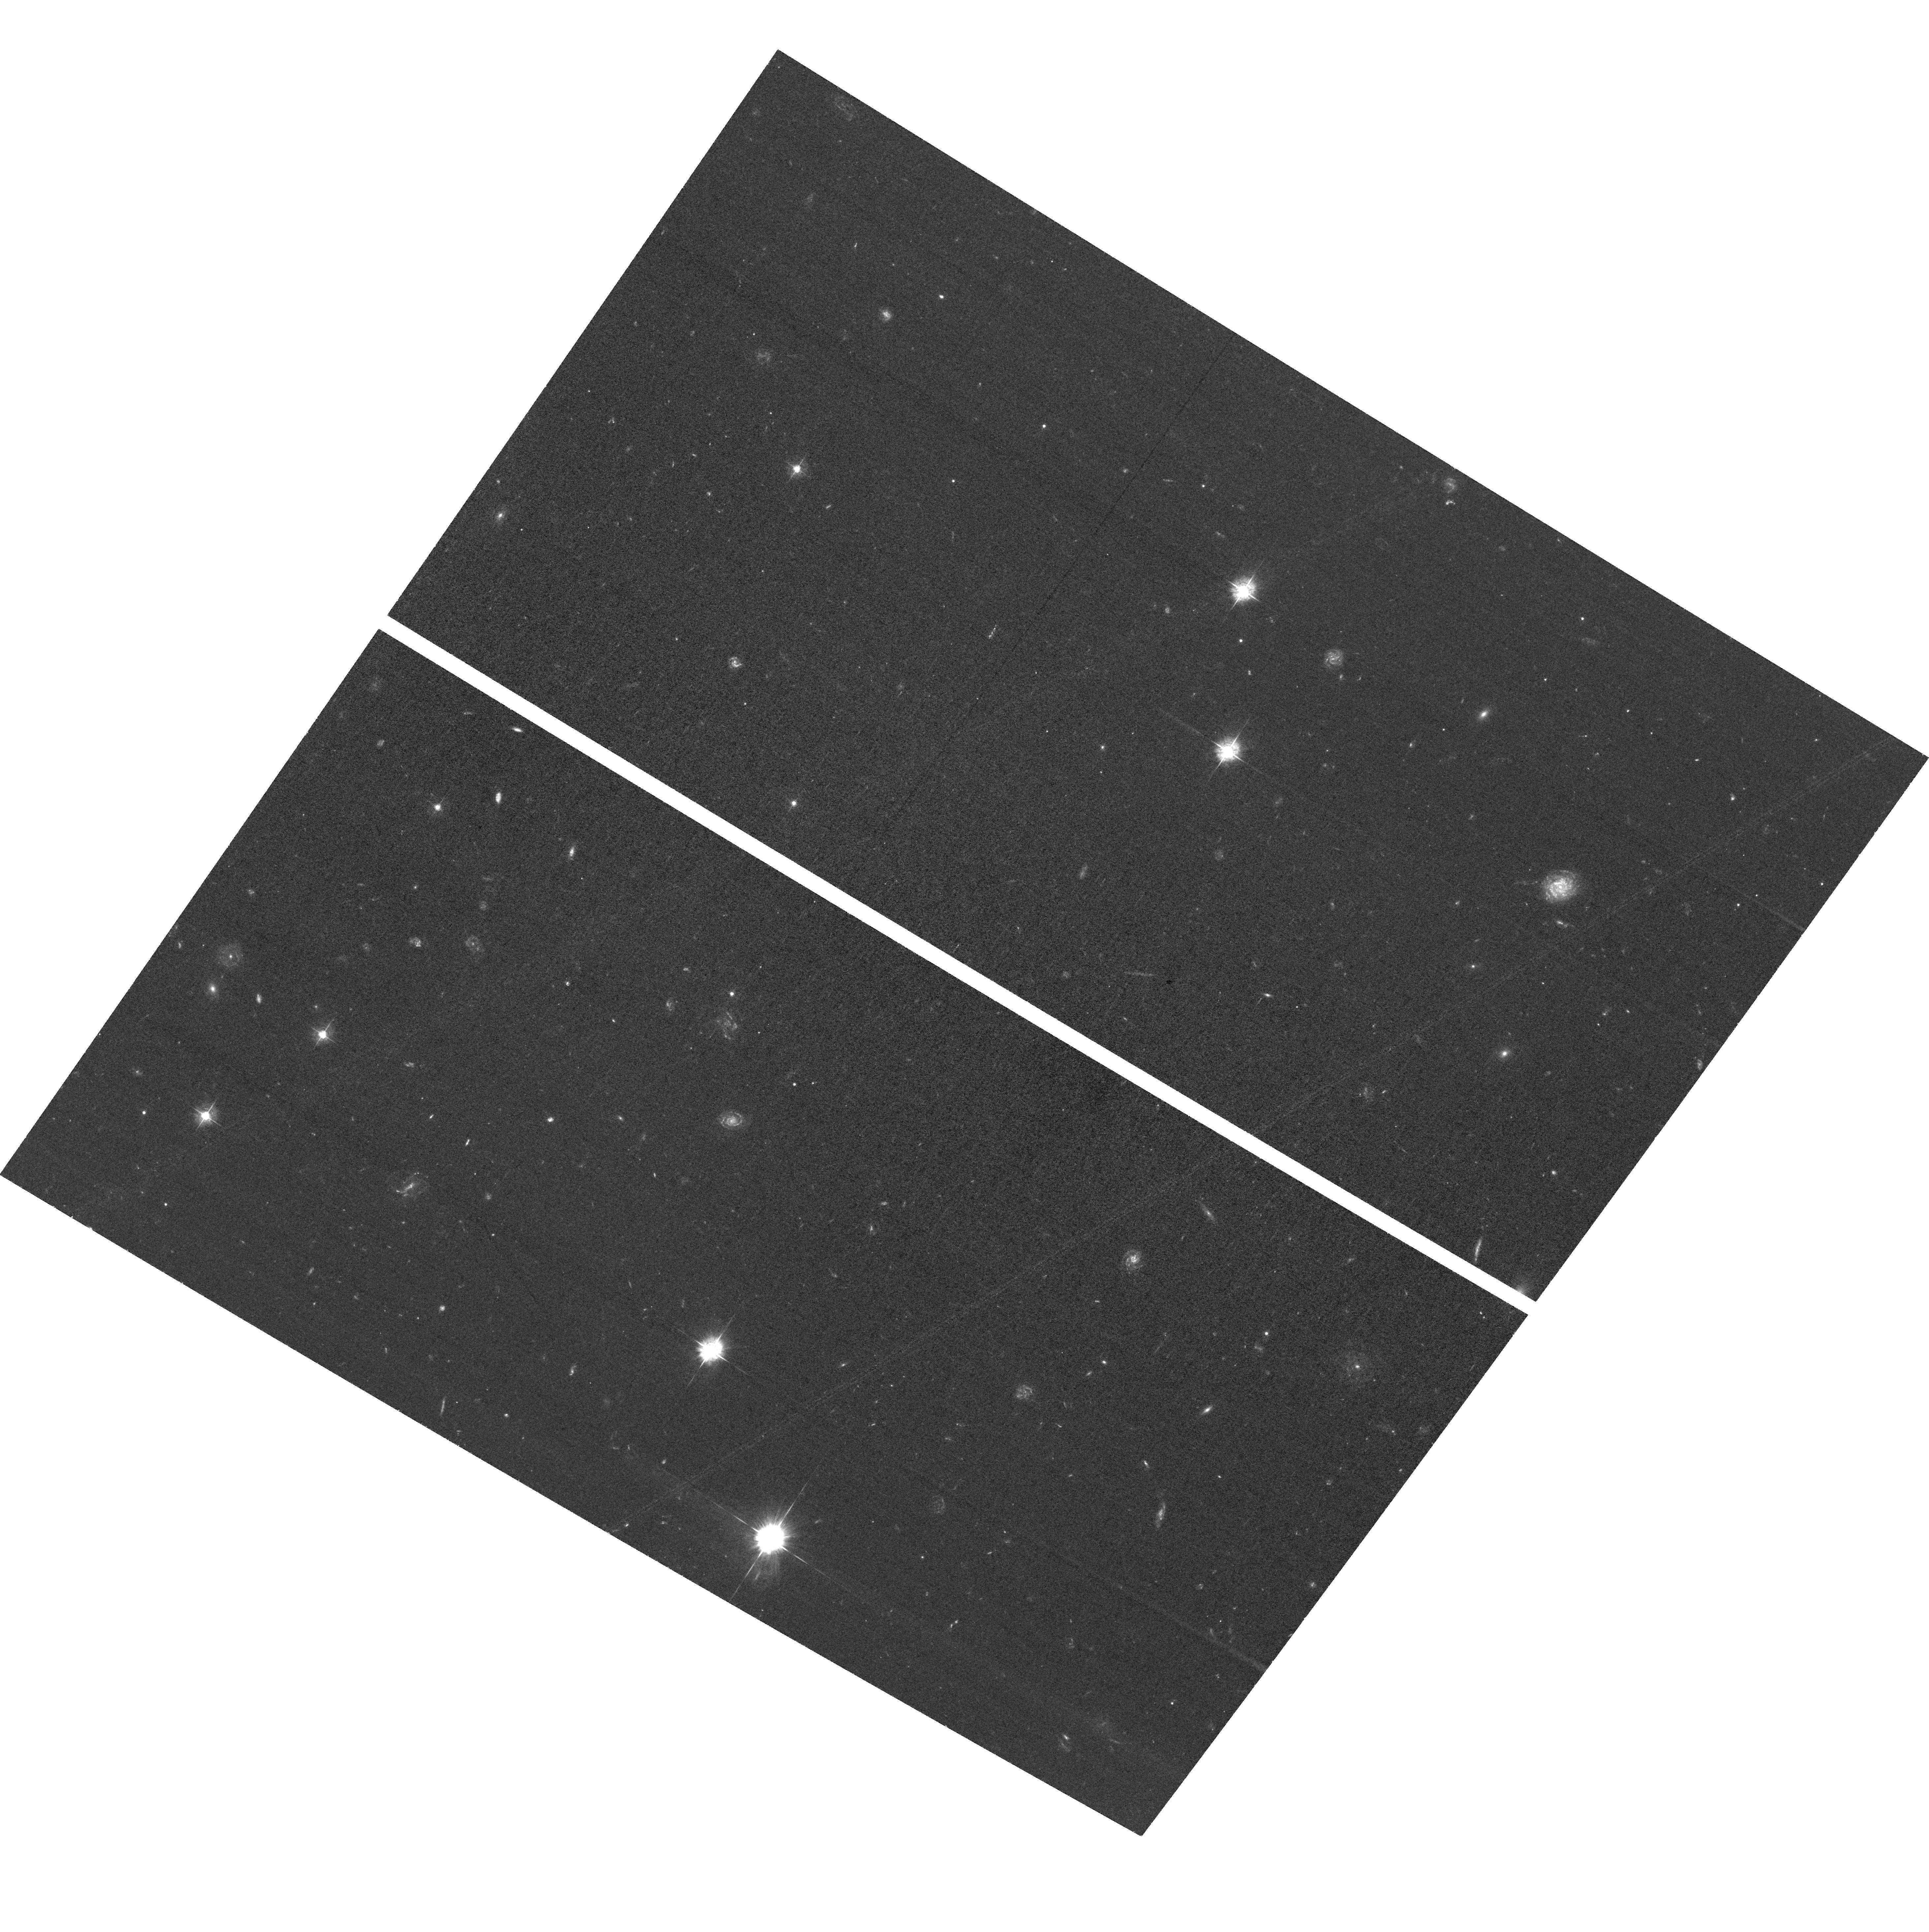
Target: SPITZER-IDF-E2
Instrument: ACS/WFC
Filter: F435W
Exposure: 1.7 h
Observation ID: hst_17154_3a_acs_wfc_f435w_jeyg3a

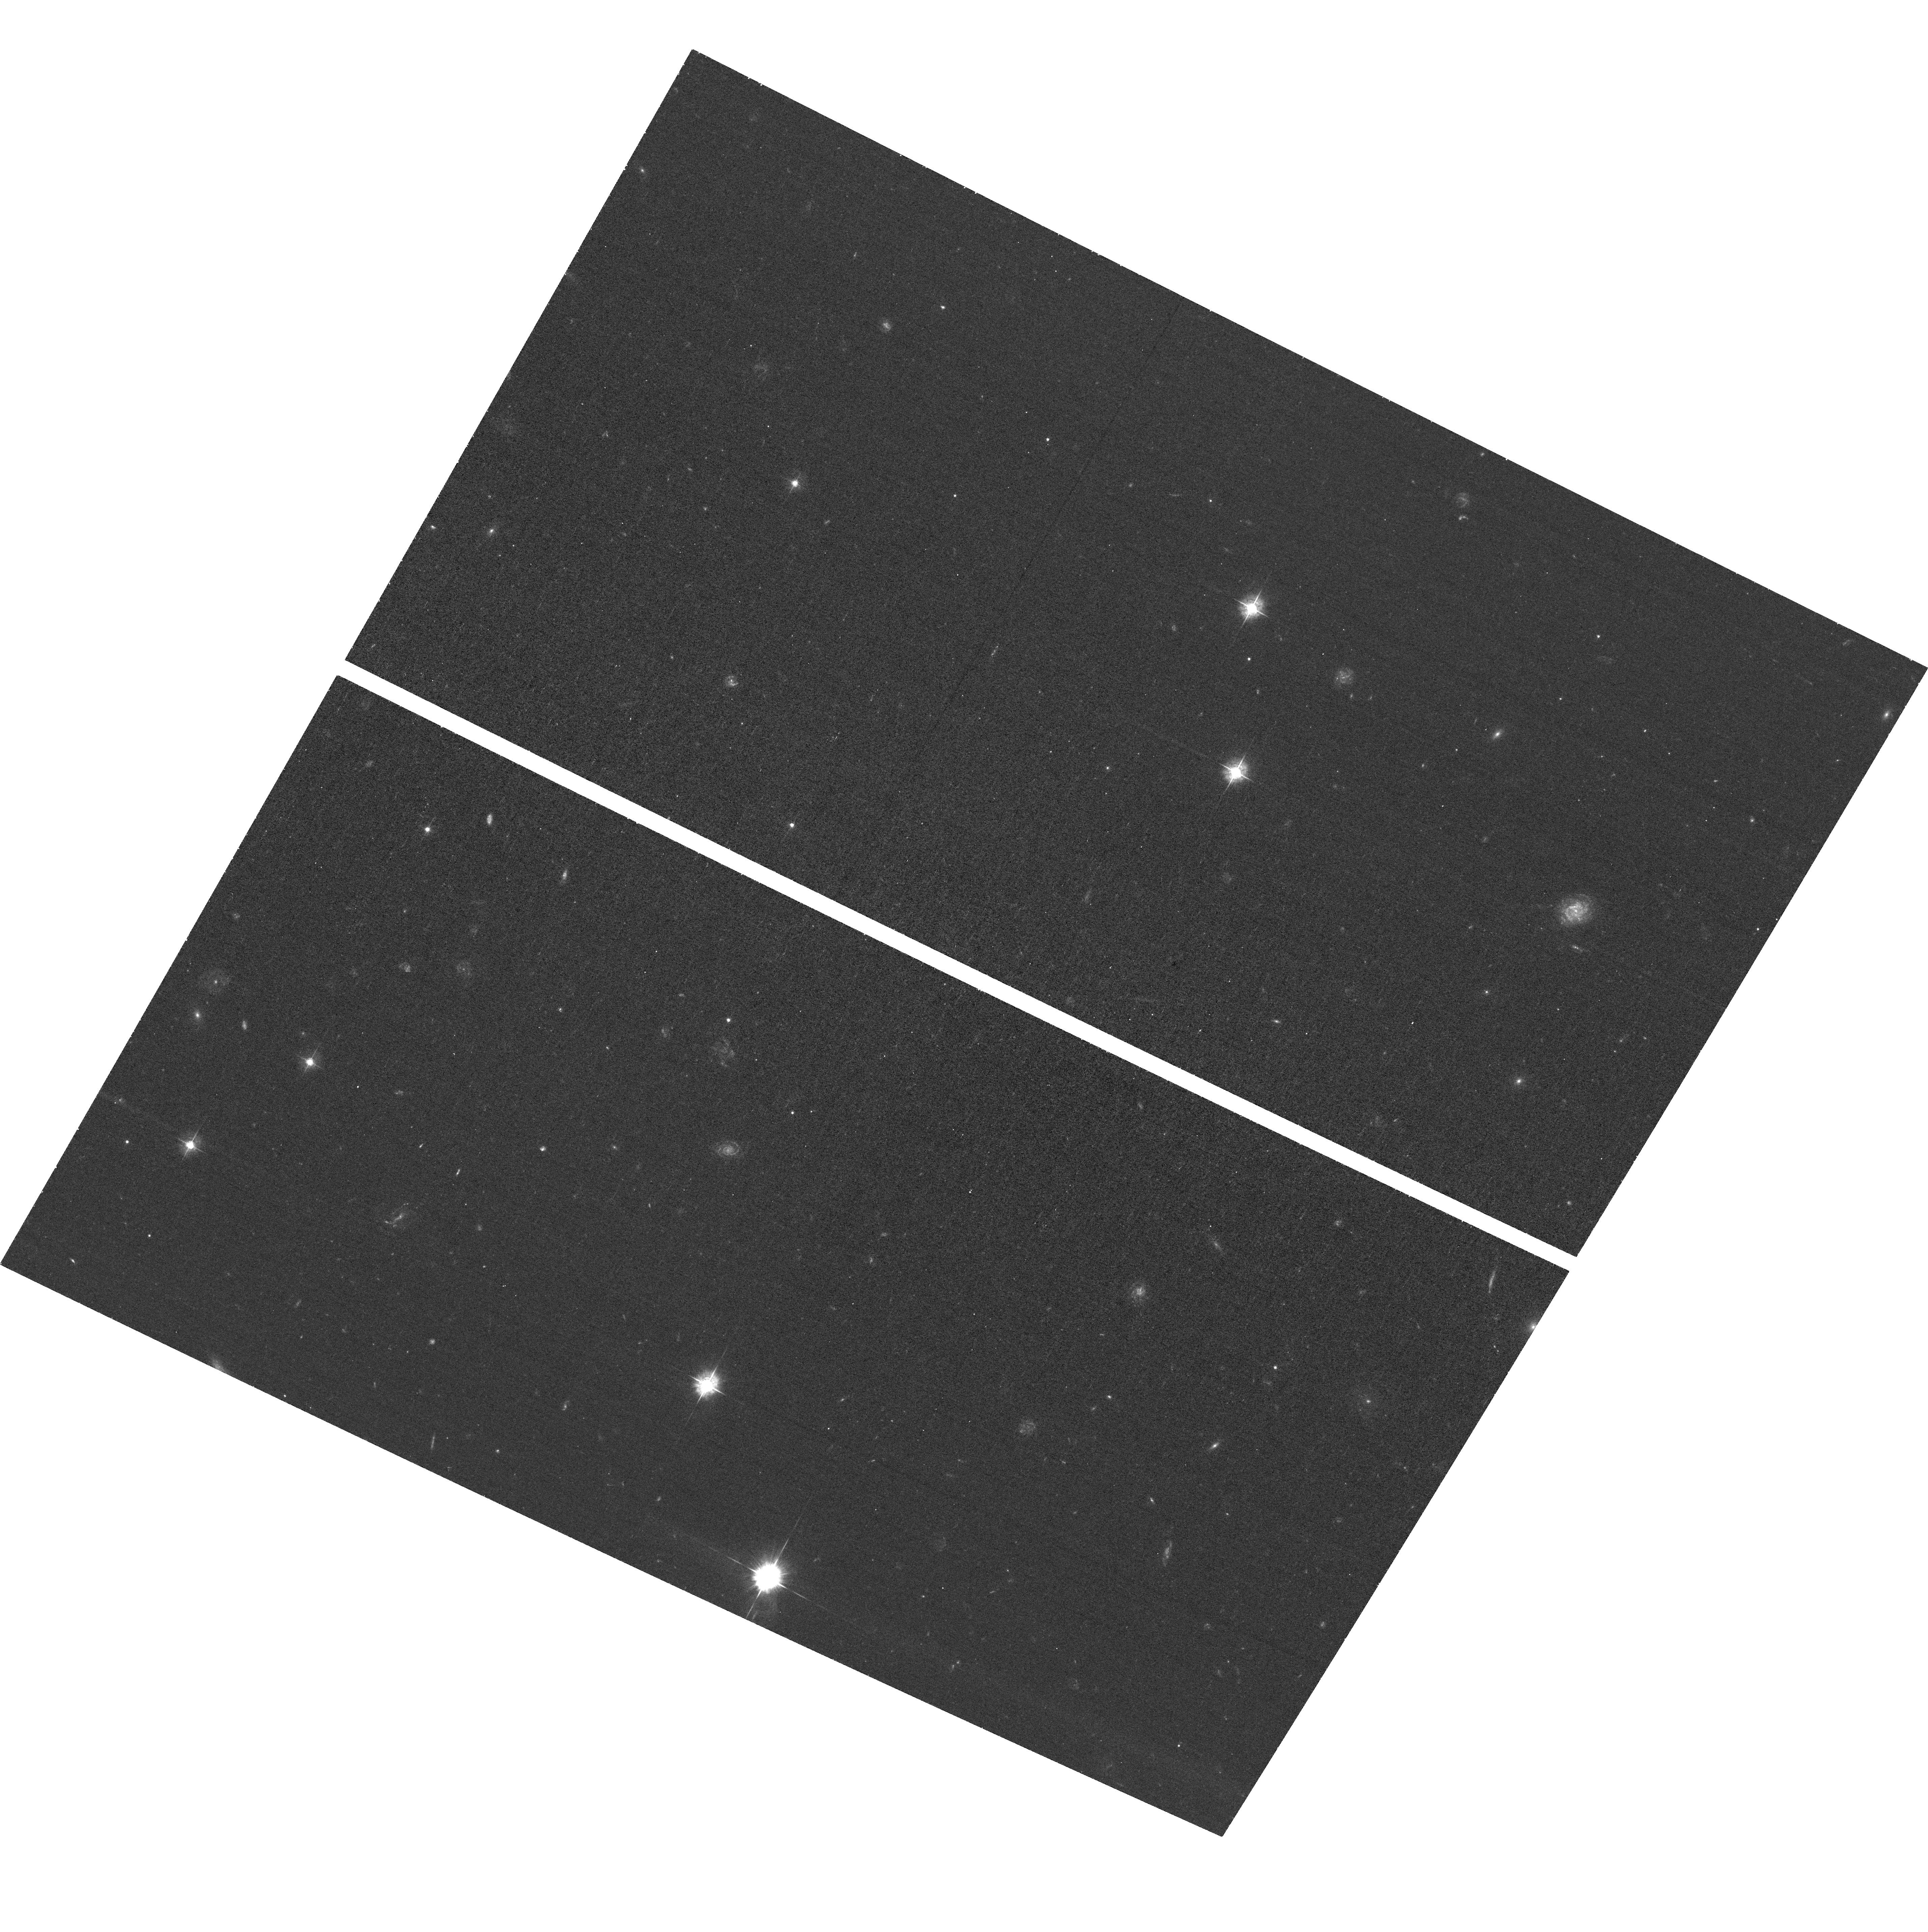
Target: SPITZER-IDF-E
Instrument: ACS/WFC
Filter: F435W
Exposure: 44 min
Observation ID: hst_17154_2a_acs_wfc_f435w_jeyg2a

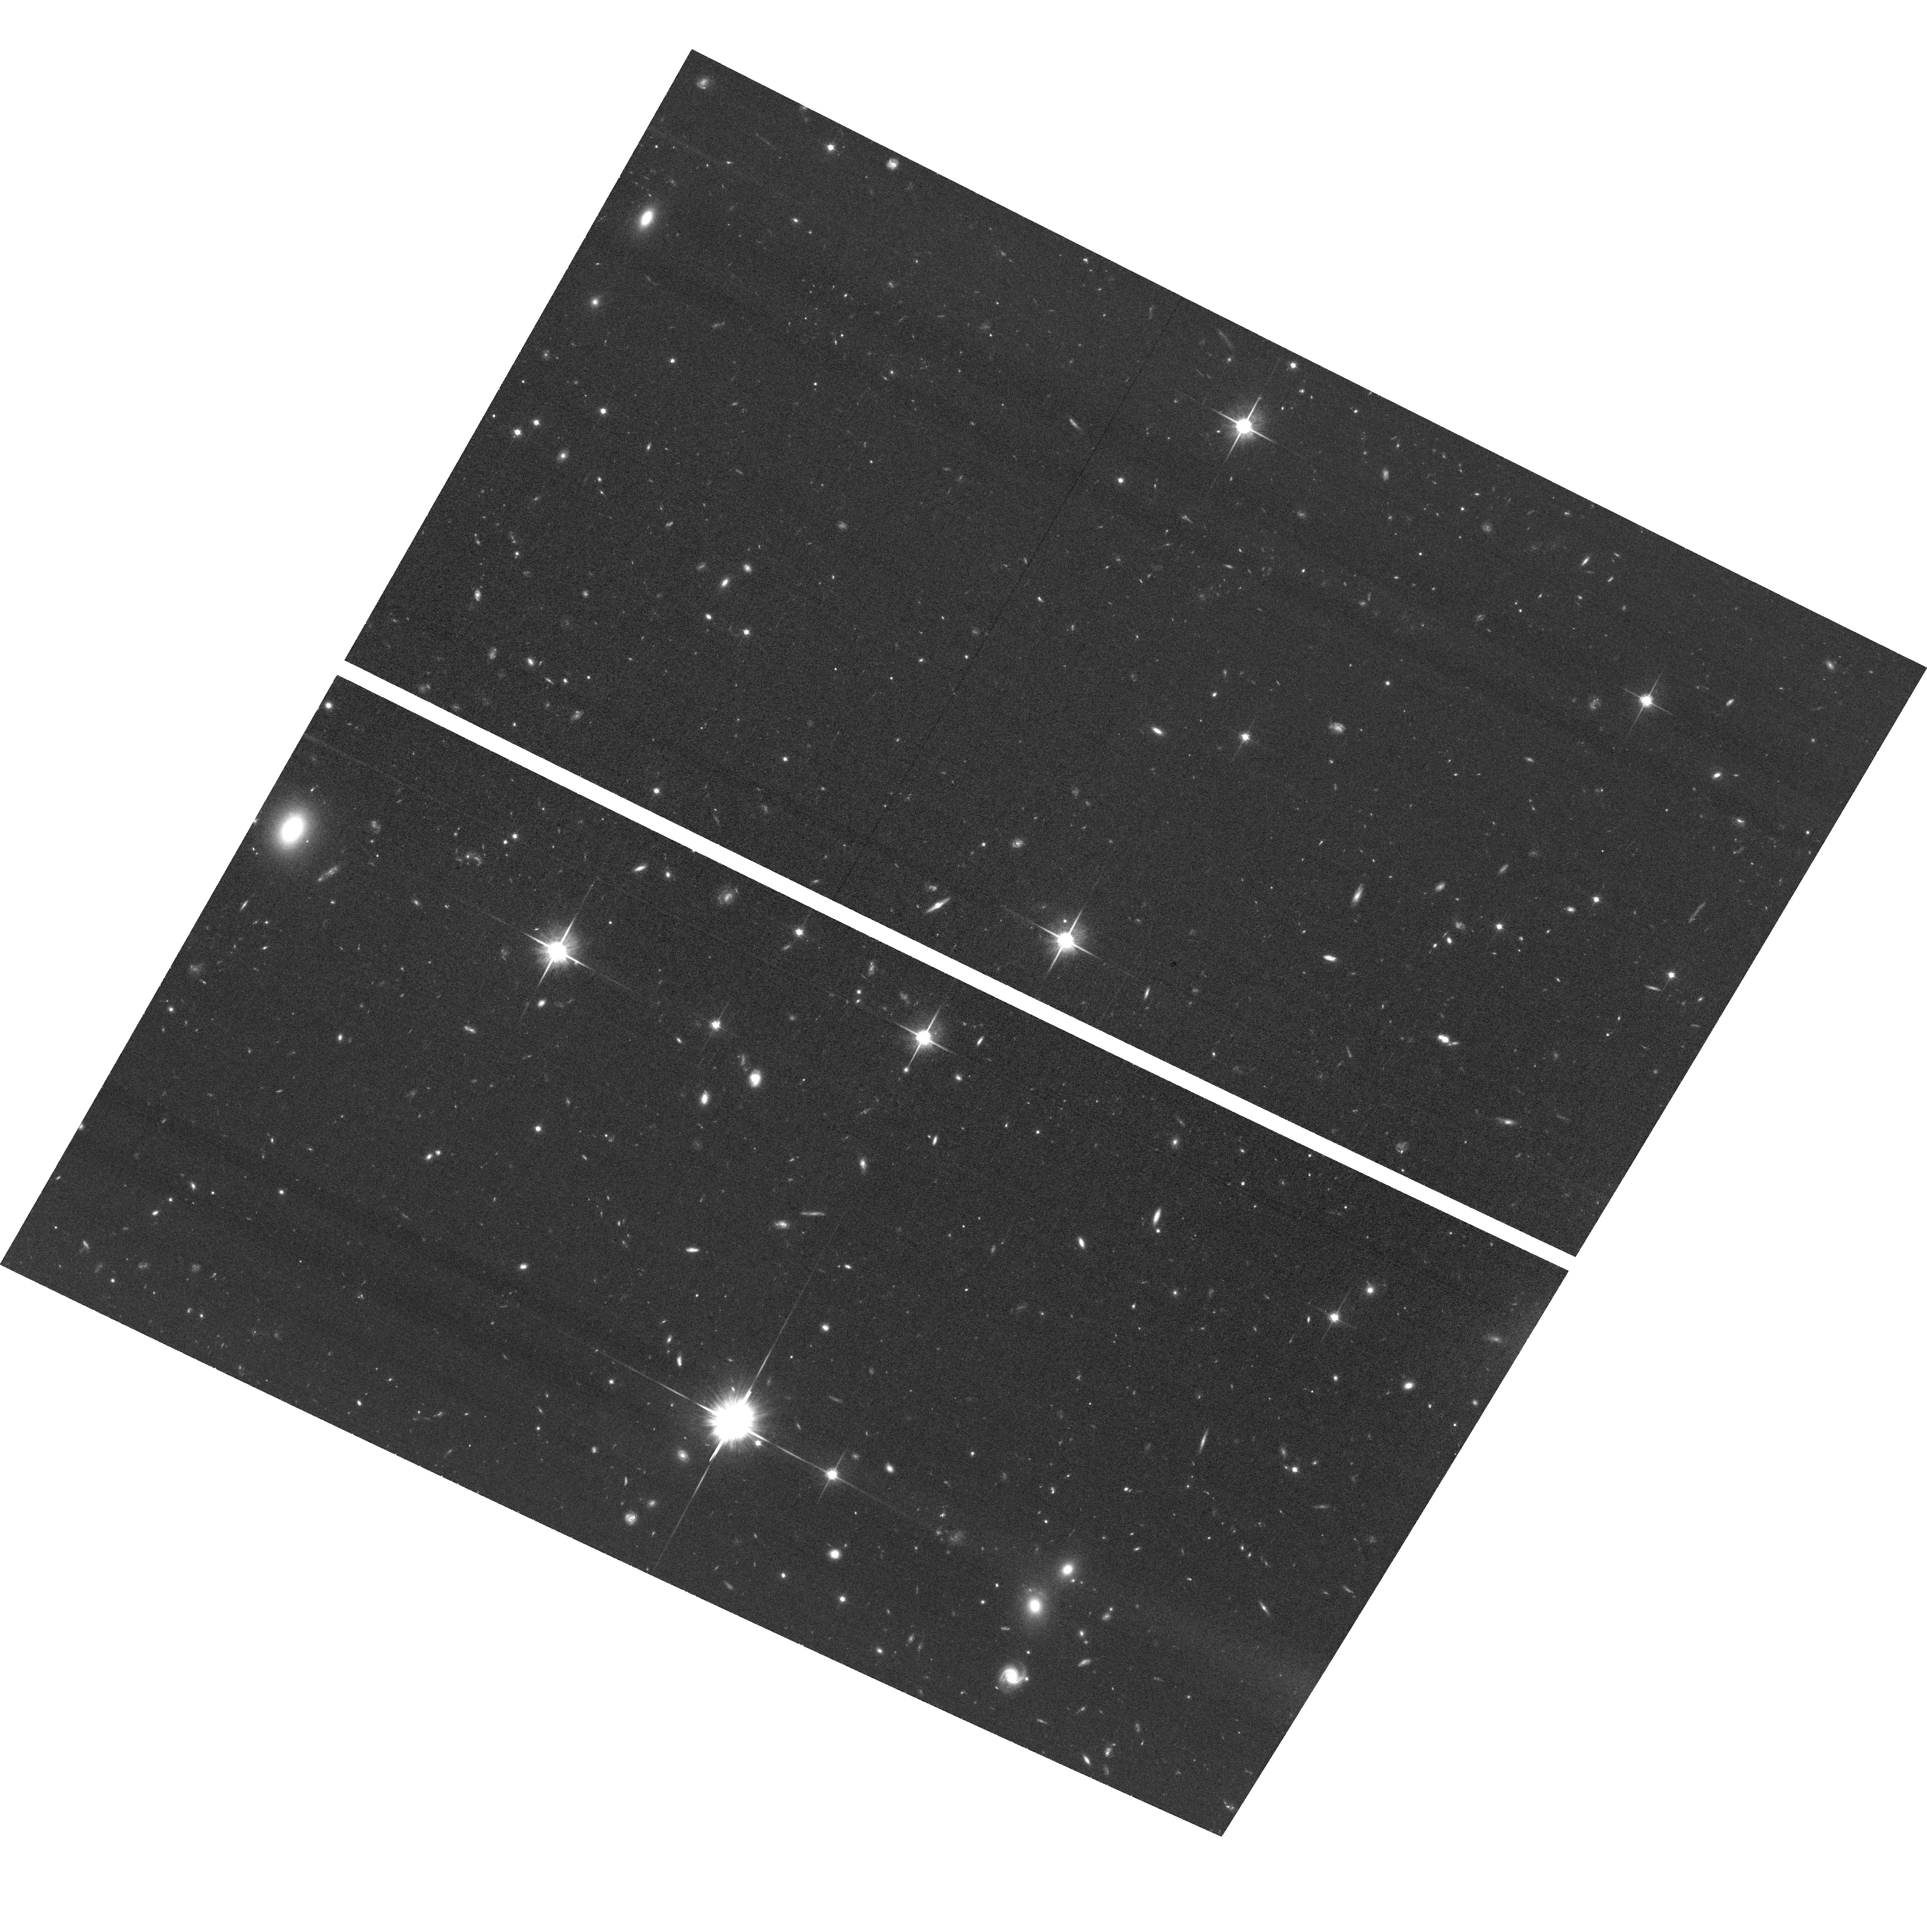
Target: SPITZER-IDF-W
Instrument: ACS/WFC
Filter: F814W
Exposure: 1.4 h
Observation ID: hst_17154_2f_acs_wfc_f814w_jeyg2f

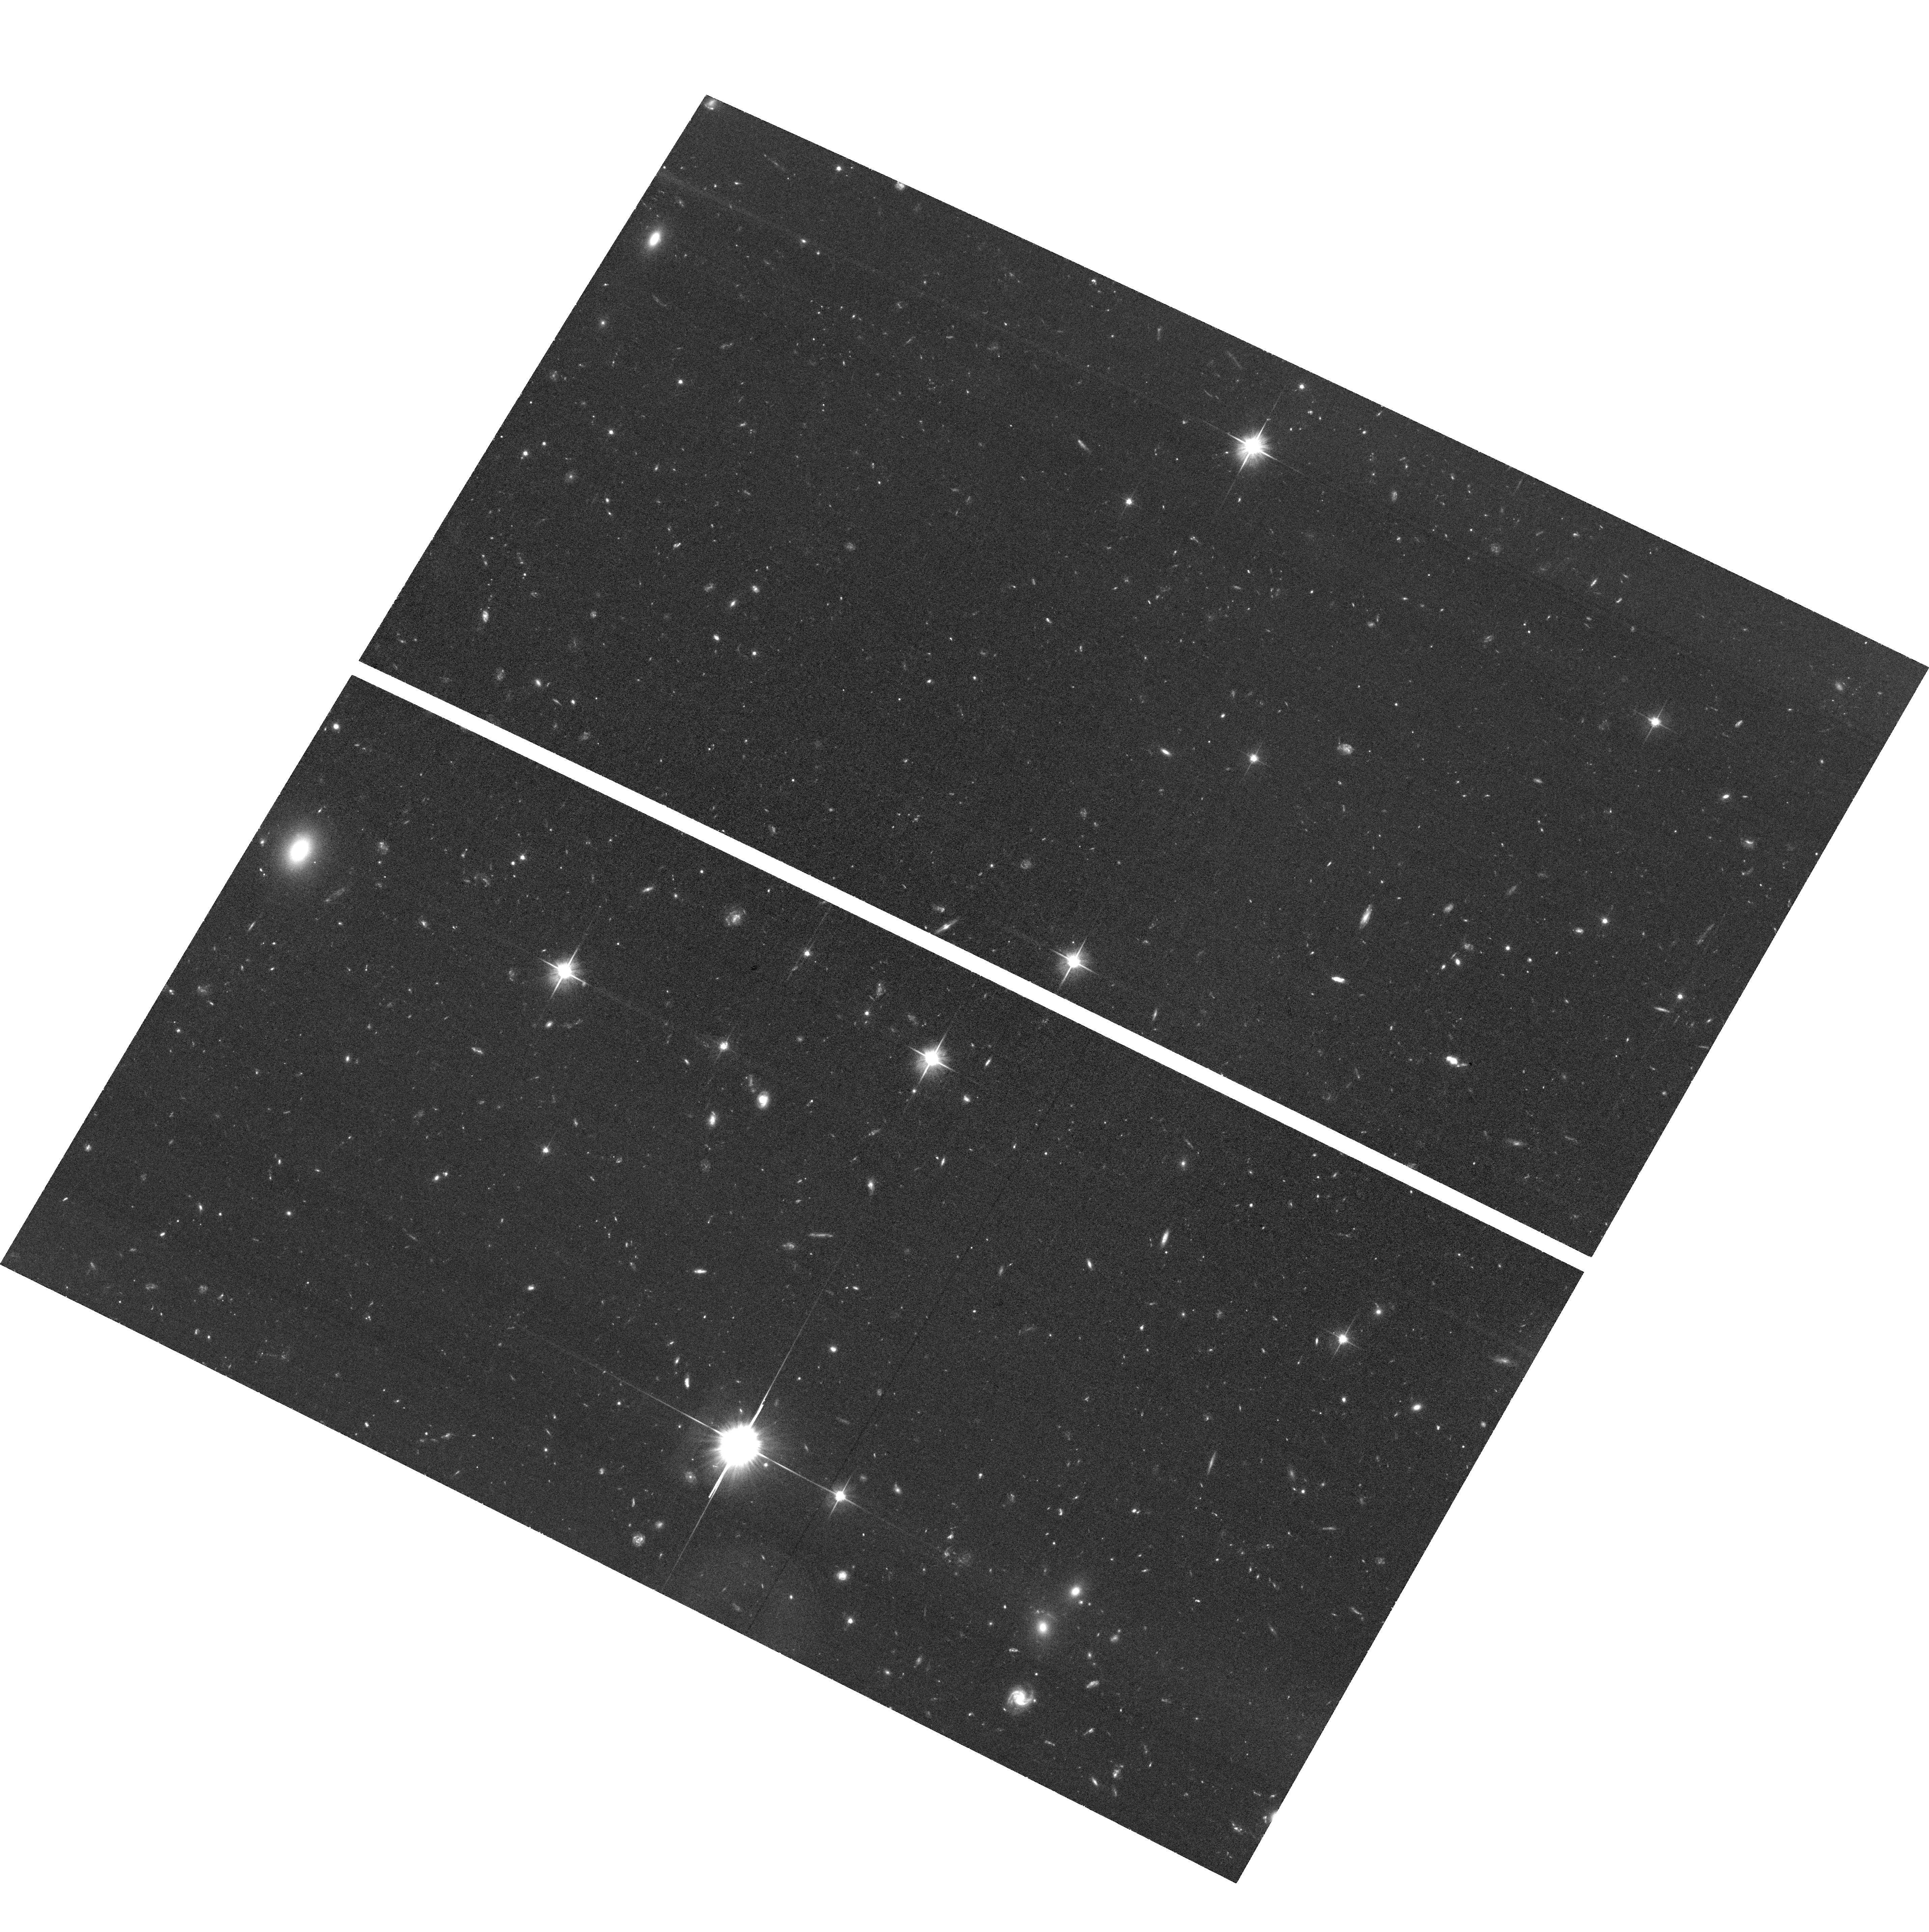
Target: SPITZER-IDF-W
Instrument: ACS/WFC
Filter: F606W
Exposure: 1.4 h
Observation ID: hst_17154_1d_acs_wfc_f606w_jeyg1d

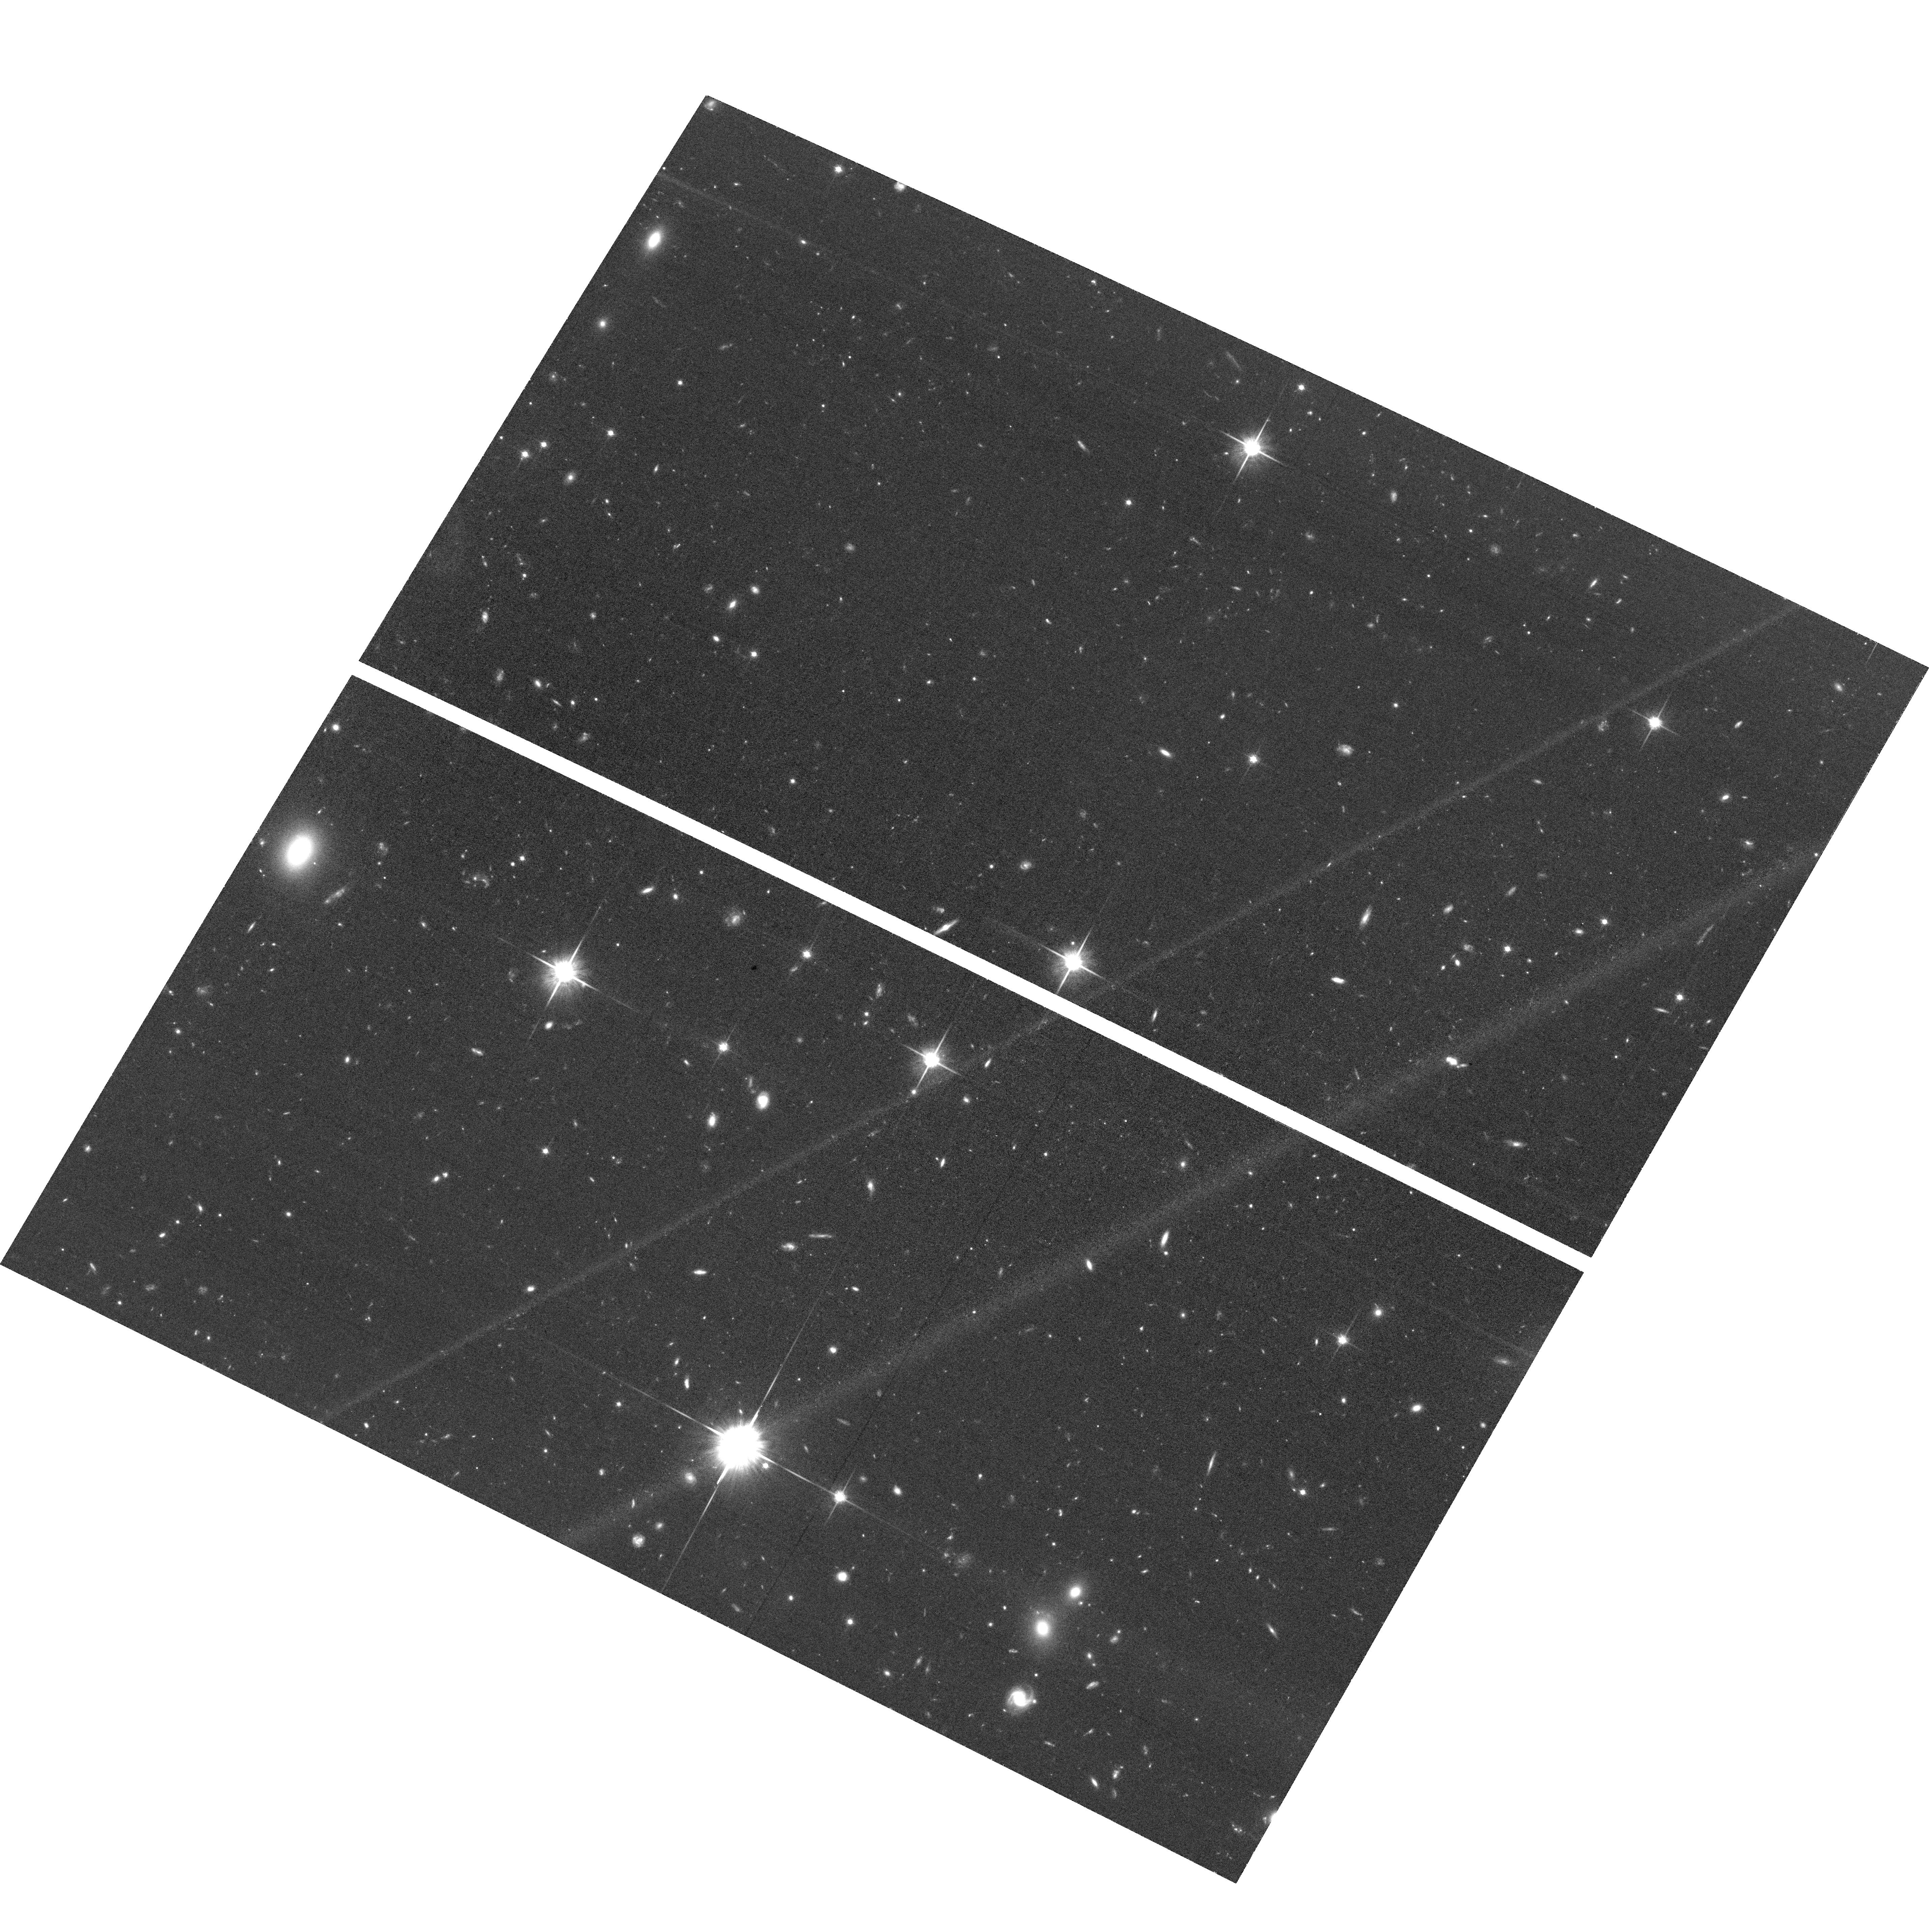
Target: SPITZER-IDF-W
Instrument: ACS/WFC
Filter: F814W
Exposure: 1.4 h
Observation ID: hst_17154_1f_acs_wfc_f814w_jeyg1f

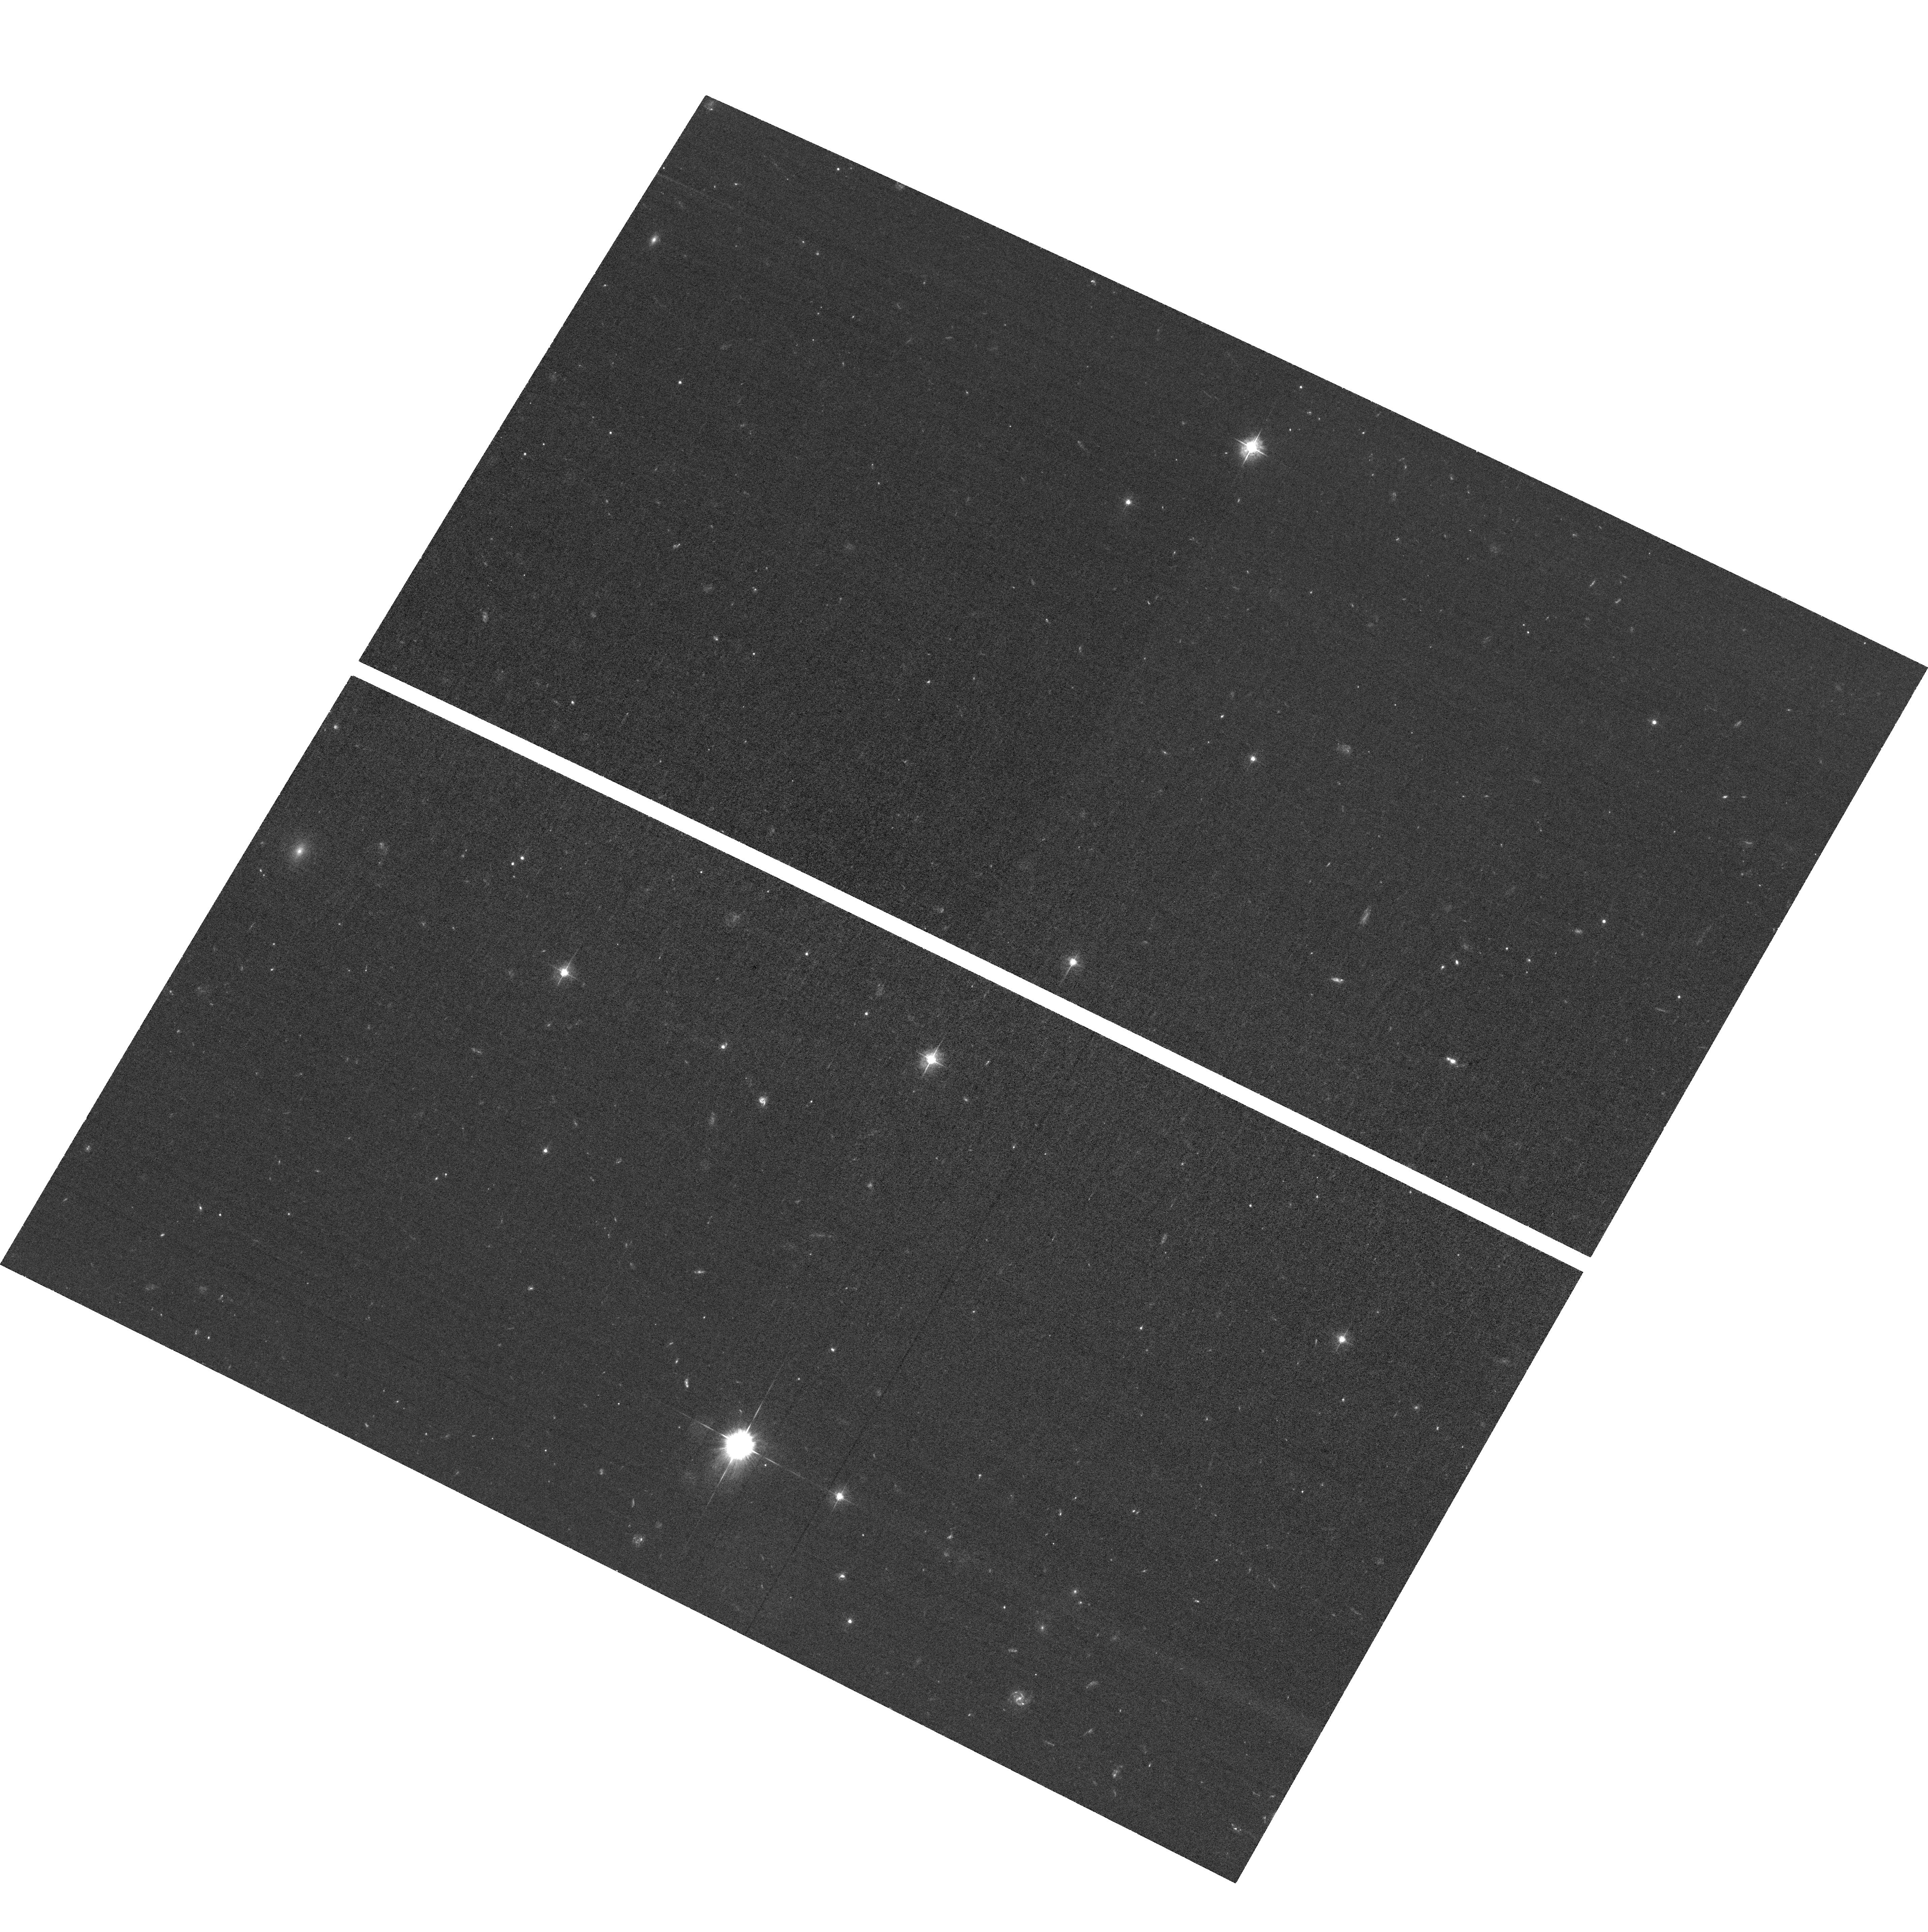
Target: SPITZER-IDF-W
Instrument: ACS/WFC
Filter: F435W
Exposure: 1.4 h
Observation ID: hst_17154_1b_acs_wfc_f435w_jeyg1b

ACS Observations in a JWST CVZ Field --- providing the missing link for a JWST time-domain science initiative (PI: Yan, Haojing)

We propose ACS F435W, F606W, and F814W imaging in the IRAC Dark Field (IDF), which is in the JWST continuous viewing zone (CVZ) and will be observed by JWST GTO program #2738 in three epochs in Cycle 1 using NIRCam. The 3-epoch JWST data (>28.5 mag) will enable time-domain science such as finding and studying core-collapse supernovae in dusty starbursts and high-z Type Ia supernovae potentially to z=6. Reaching the full scientific potential, however, requires high-resolution data in the optical bands that are either not accessible to or not optimized with JWST. Our program will take advantage of the overlap in mission life of HST and JWST to fill in this crucial gap. To maximize the return, the proposed ACS observations will be split into two epochs that are near-contemporaneous with the 2nd and 3rd epochs of the JWST GTO observations, respectively. (The JWST schedule will be announced in April 2022.) The contemporaneous ACS observations will enable a joint analysis of the time-domain events found in the NIRCam data. The complementary ACS data will be critical because any time-dependent evolution should be removed from the SEDs for a proper analysis. With these data, we will be able to: 1) identify and study the exact sites (within the host galaxies) associated with the events; 2) estimate the dust extinction corrections appropriate for the events; and 3) constrain the source redshifts when the association with the host galaxy is unclear or when the host galaxy is too faint for spectroscopy. In addition, the combined, "static" ACS images will enable a slew of extragalactic studies that require a broad wavelength sampling from optical to near-IR (e.g., z>10 dropout searches).